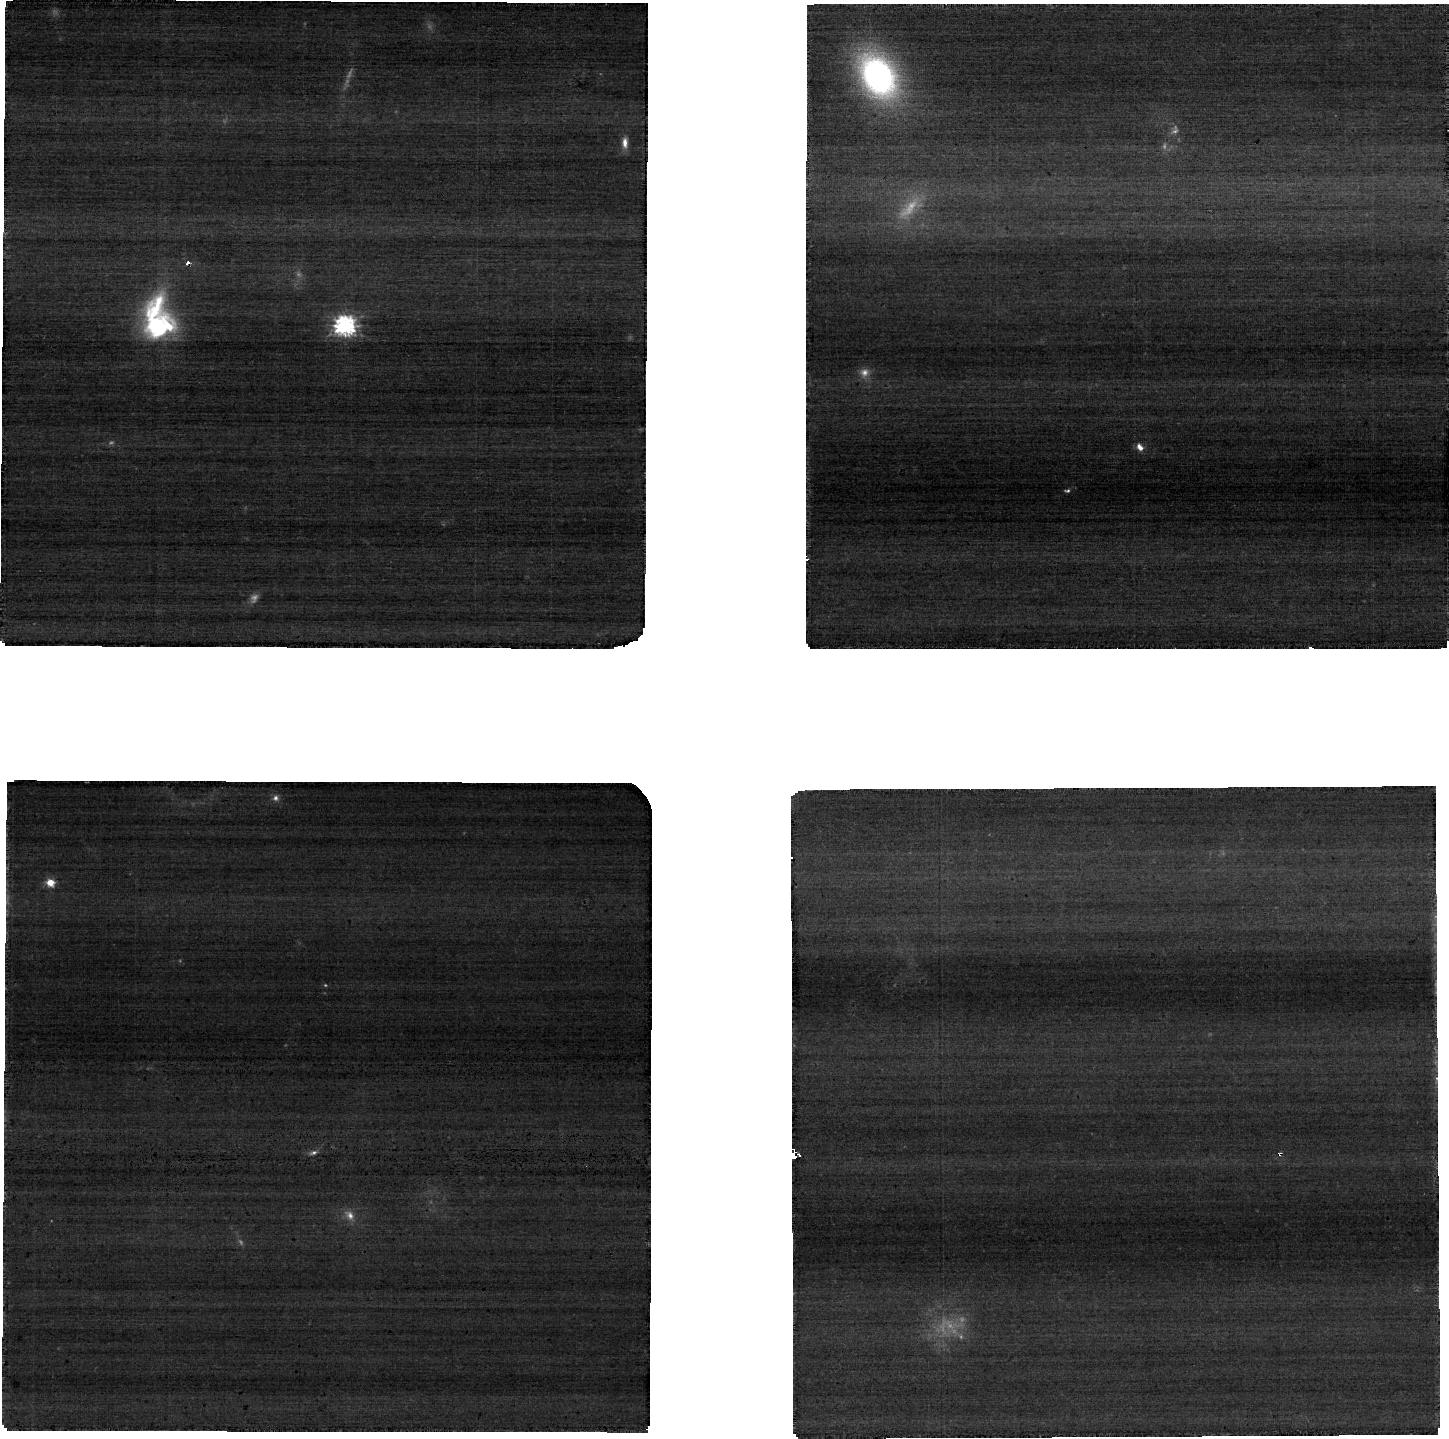
Target: RM275
Instrument: NIRCAM
Filter: F090W
Exposure: 8 min
Observation ID: jw02057-o005_t003_nircam_clear-f090w-sub640

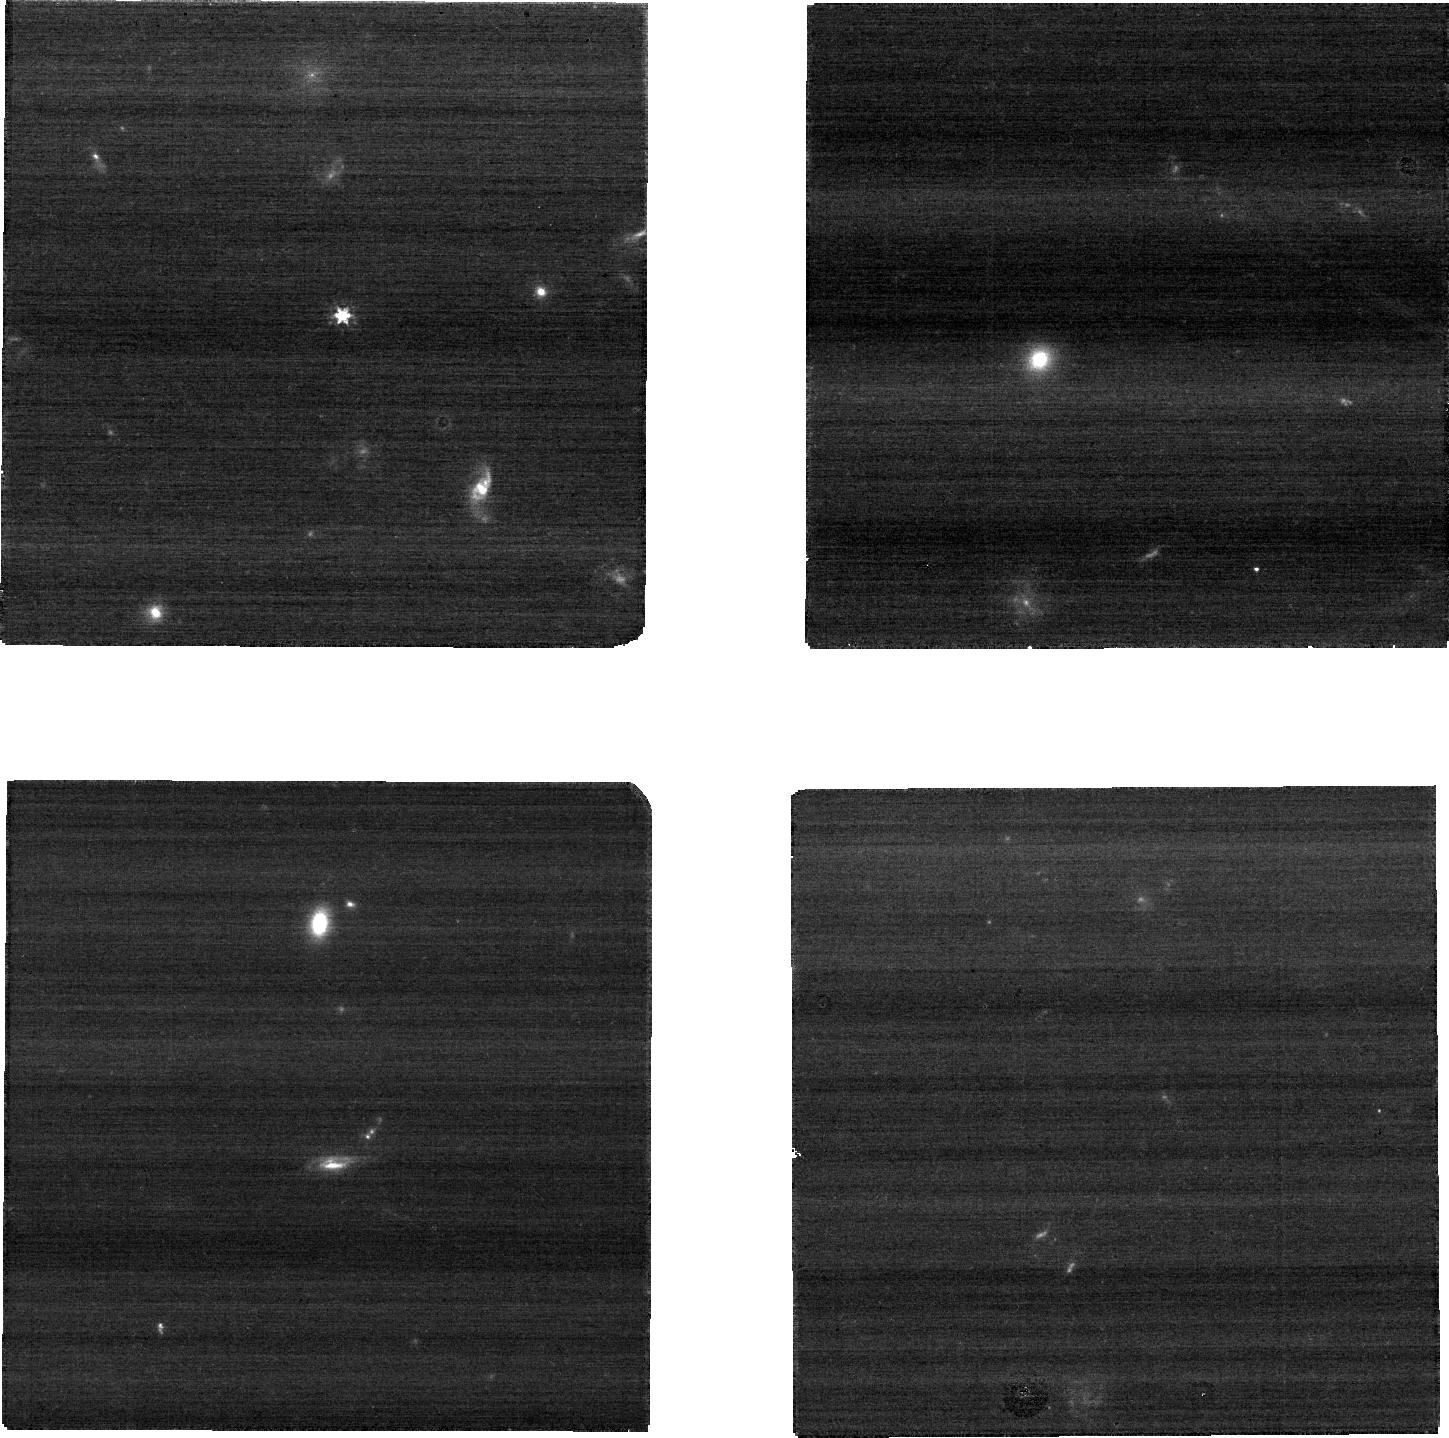
Target: RM387
Instrument: NIRCAM
Filter: F150W
Exposure: 5 min
Observation ID: jw02057-o011_t006_nircam_clear-f150w-sub640

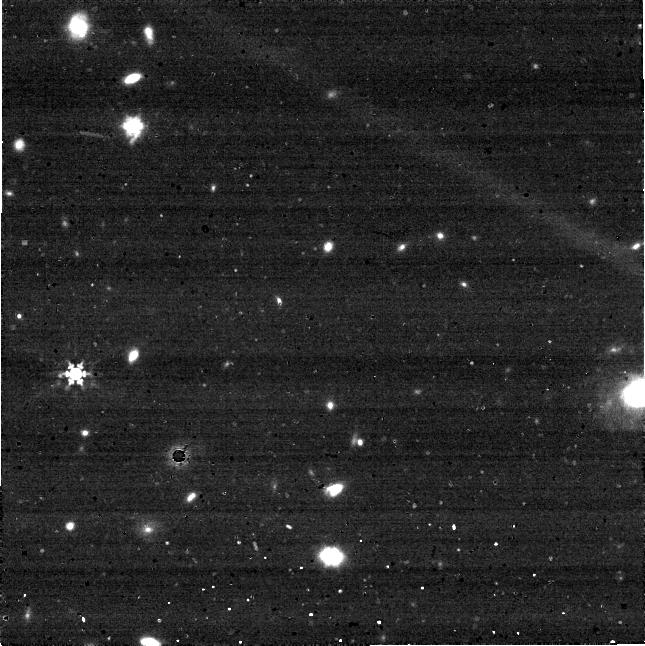
Target: RM470
Instrument: NIRCAM
Filter: F444W
Exposure: 5 min
Observation ID: jw02057-o015_t008_nircam_clear-f444w-sub640

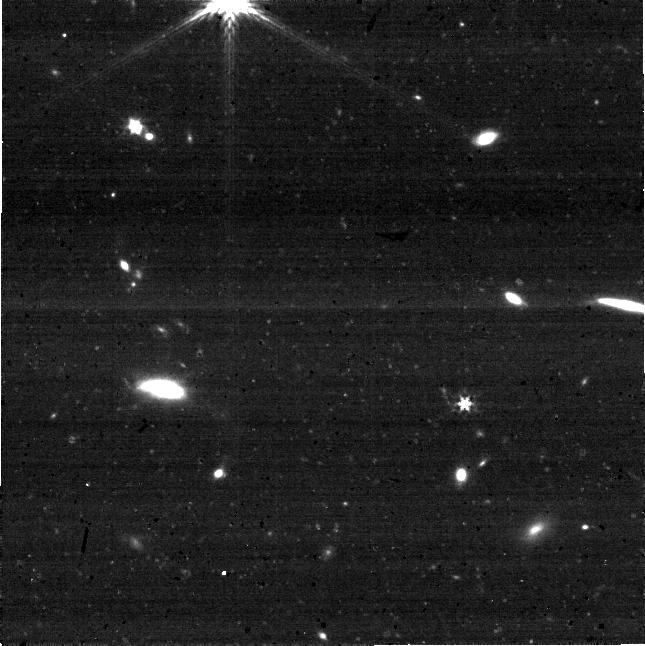
Target: RM734
Instrument: NIRCAM
Filter: F277W
Exposure: 8 min
Observation ID: jw02057-o019_t010_nircam_clear-f277w-sub640

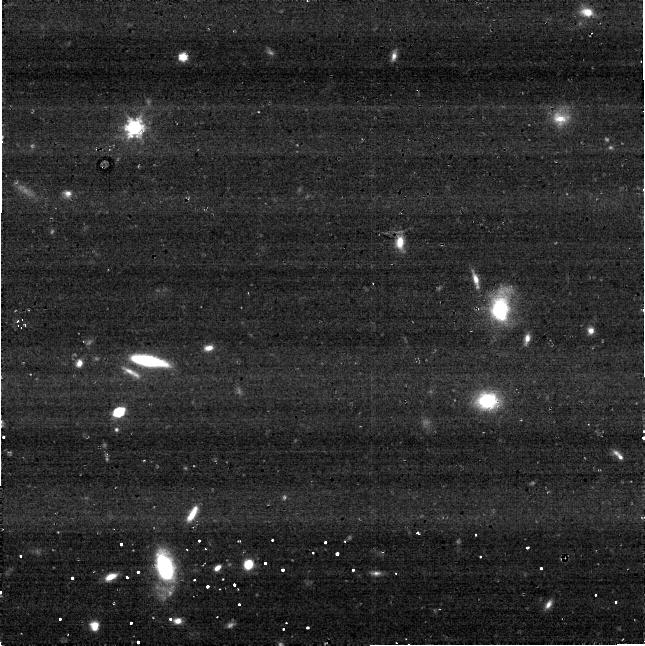
Target: RM312
Instrument: NIRCAM
Filter: F444W
Exposure: 5 min
Observation ID: jw02057-o007_t004_nircam_clear-f444w-sub640

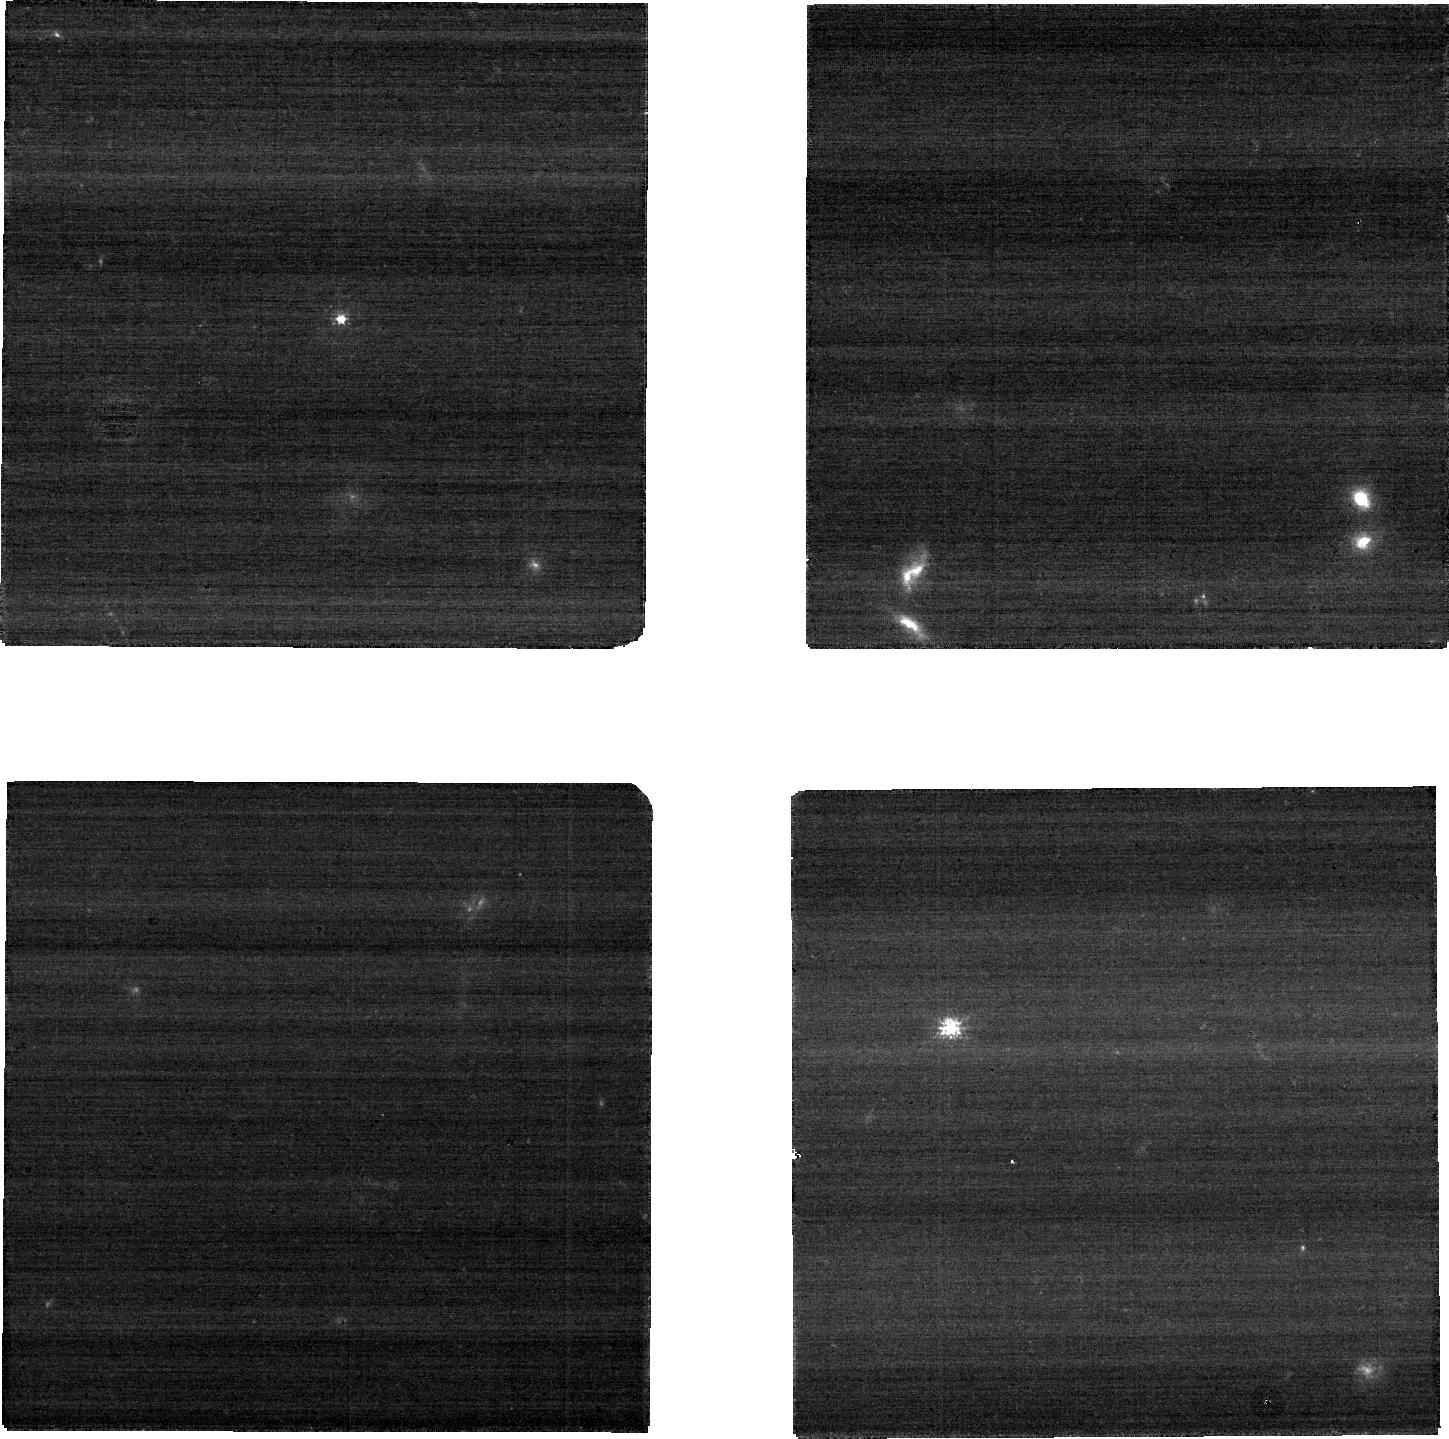
Target: RM549
Instrument: NIRCAM
Filter: F090W
Exposure: 8 min
Observation ID: jw02057-o017_t009_nircam_clear-f090w-sub640

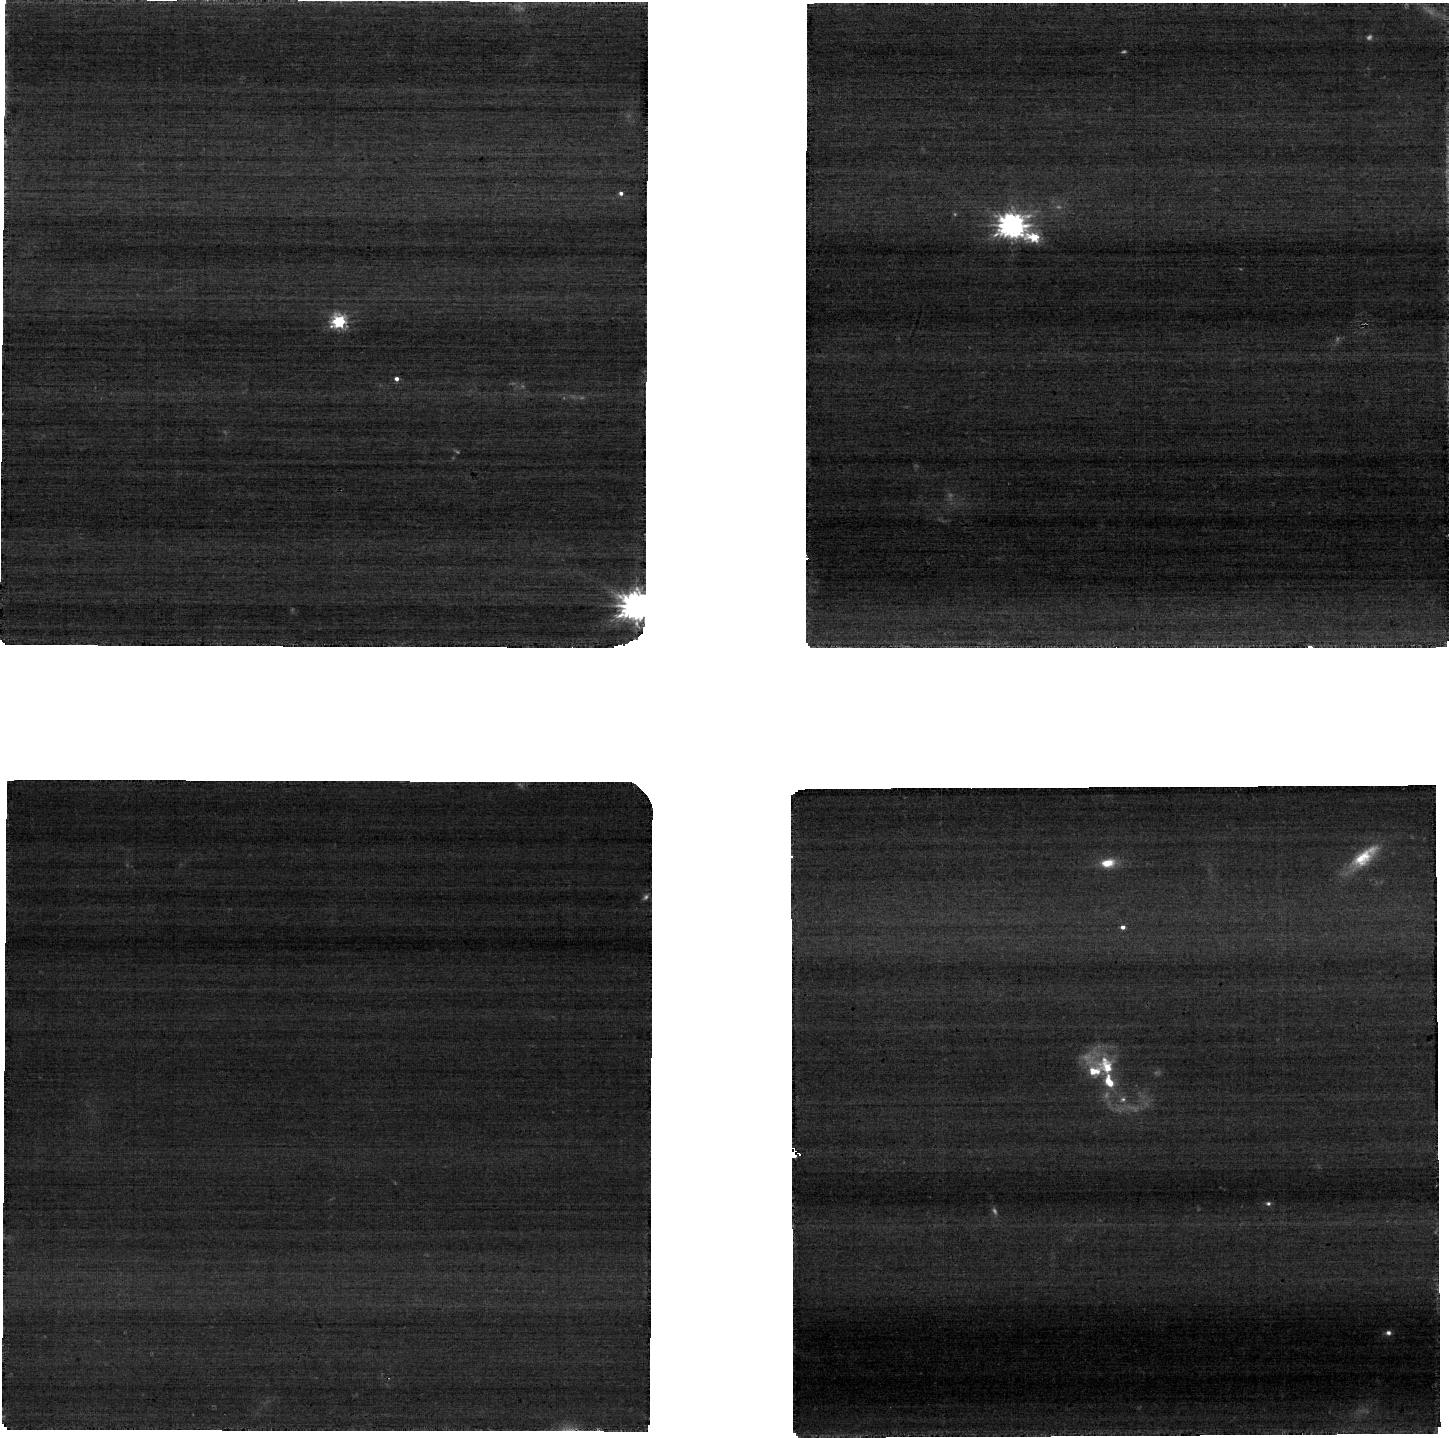
Target: RM052
Instrument: NIRCAM
Filter: F090W
Exposure: 8 min
Observation ID: jw02057-o003_t002_nircam_clear-f090w-sub640

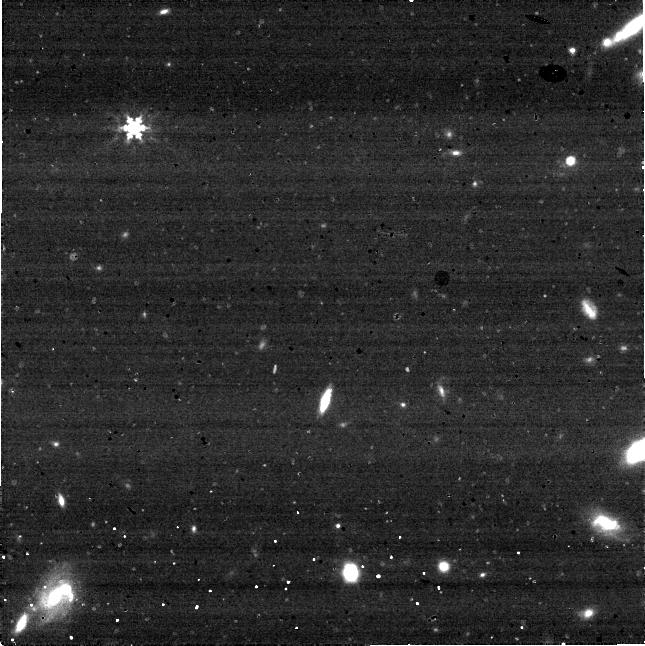
Target: RM401
Instrument: NIRCAM
Filter: F444W
Exposure: 5 min
Observation ID: jw02057-o013_t007_nircam_clear-f444w-sub640

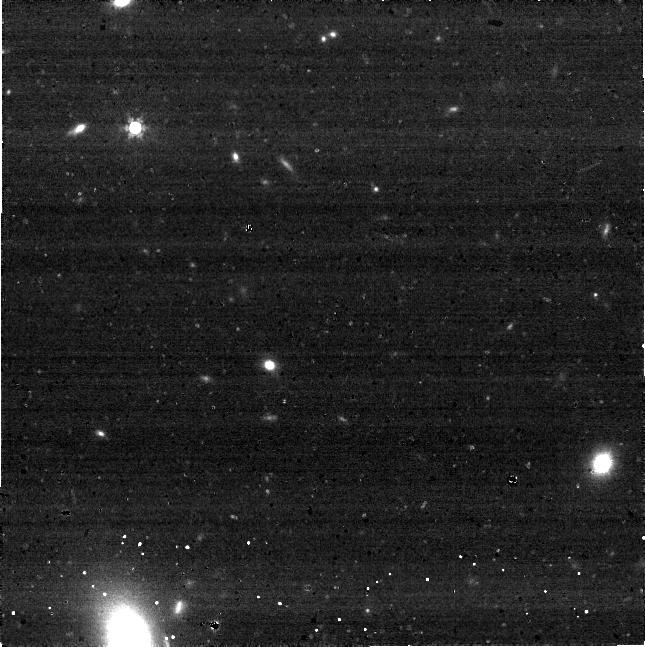
Target: RM032
Instrument: NIRCAM
Filter: F444W
Exposure: 5 min
Observation ID: jw02057-o001_t001_nircam_clear-f444w-sub640

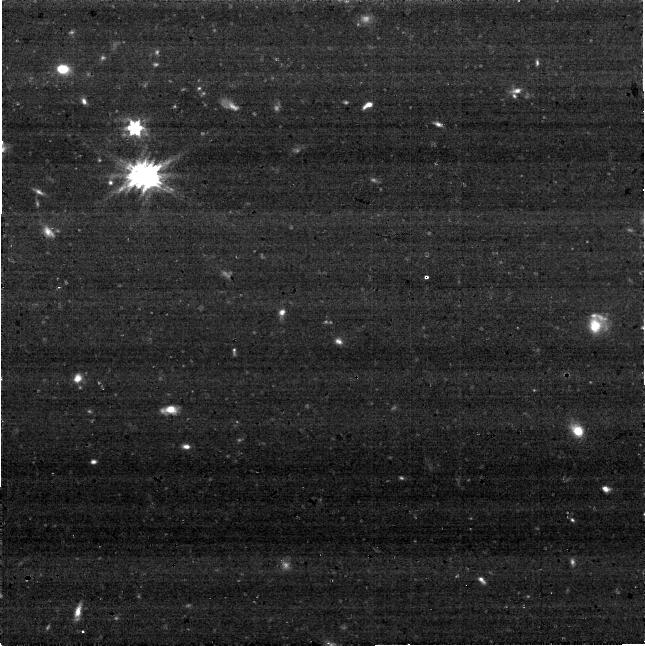
Target: RM332
Instrument: NIRCAM
Filter: F277W
Exposure: 8 min
Observation ID: jw02057-o009_t005_nircam_clear-f277w-sub640

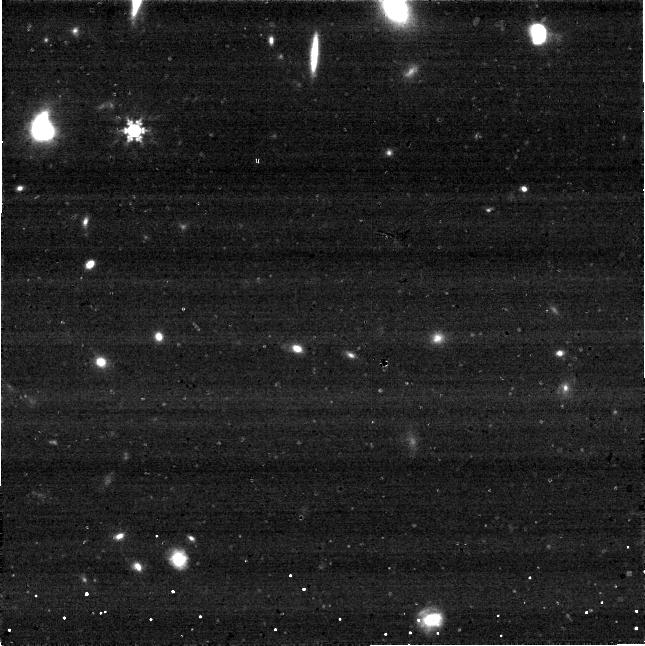
Target: RM275
Instrument: NIRCAM
Filter: F444W
Exposure: 5 min
Observation ID: jw02057-o005_t003_nircam_clear-f444w-sub640

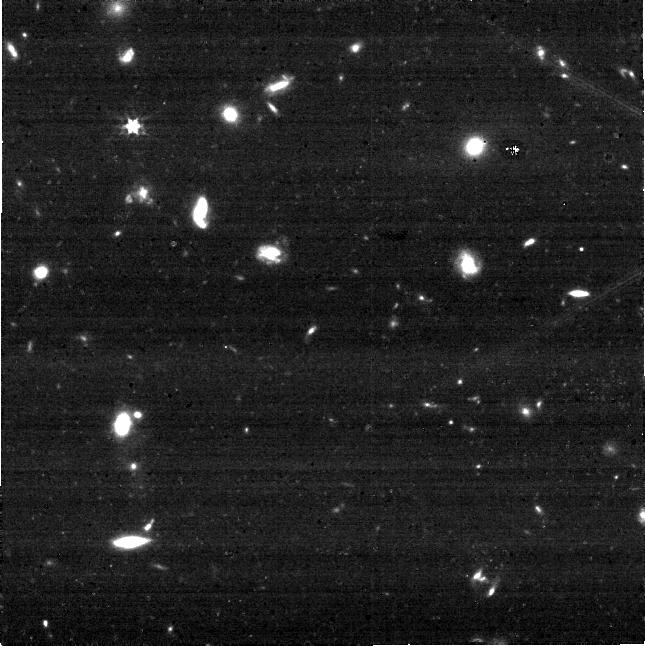
Target: RM387
Instrument: NIRCAM
Filter: F277W
Exposure: 8 min
Observation ID: jw02057-o011_t006_nircam_clear-f277w-sub640

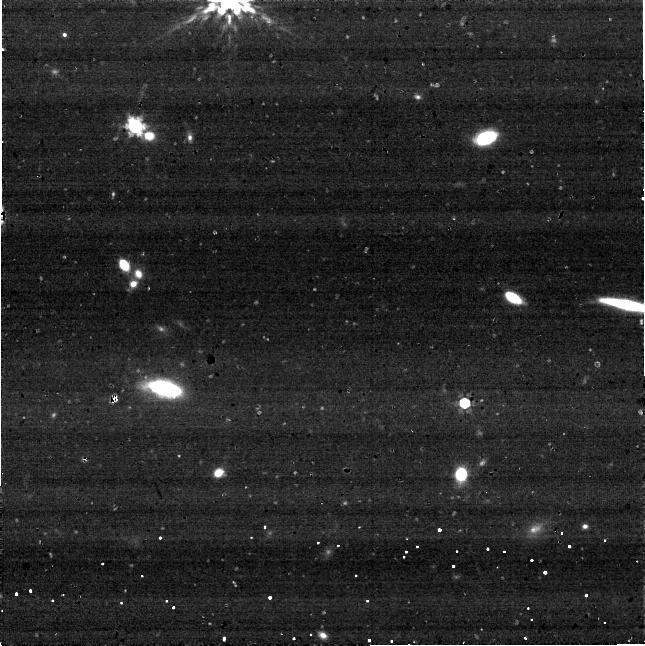
Target: RM734
Instrument: NIRCAM
Filter: F444W
Exposure: 5 min
Observation ID: jw02057-o019_t010_nircam_clear-f444w-sub640

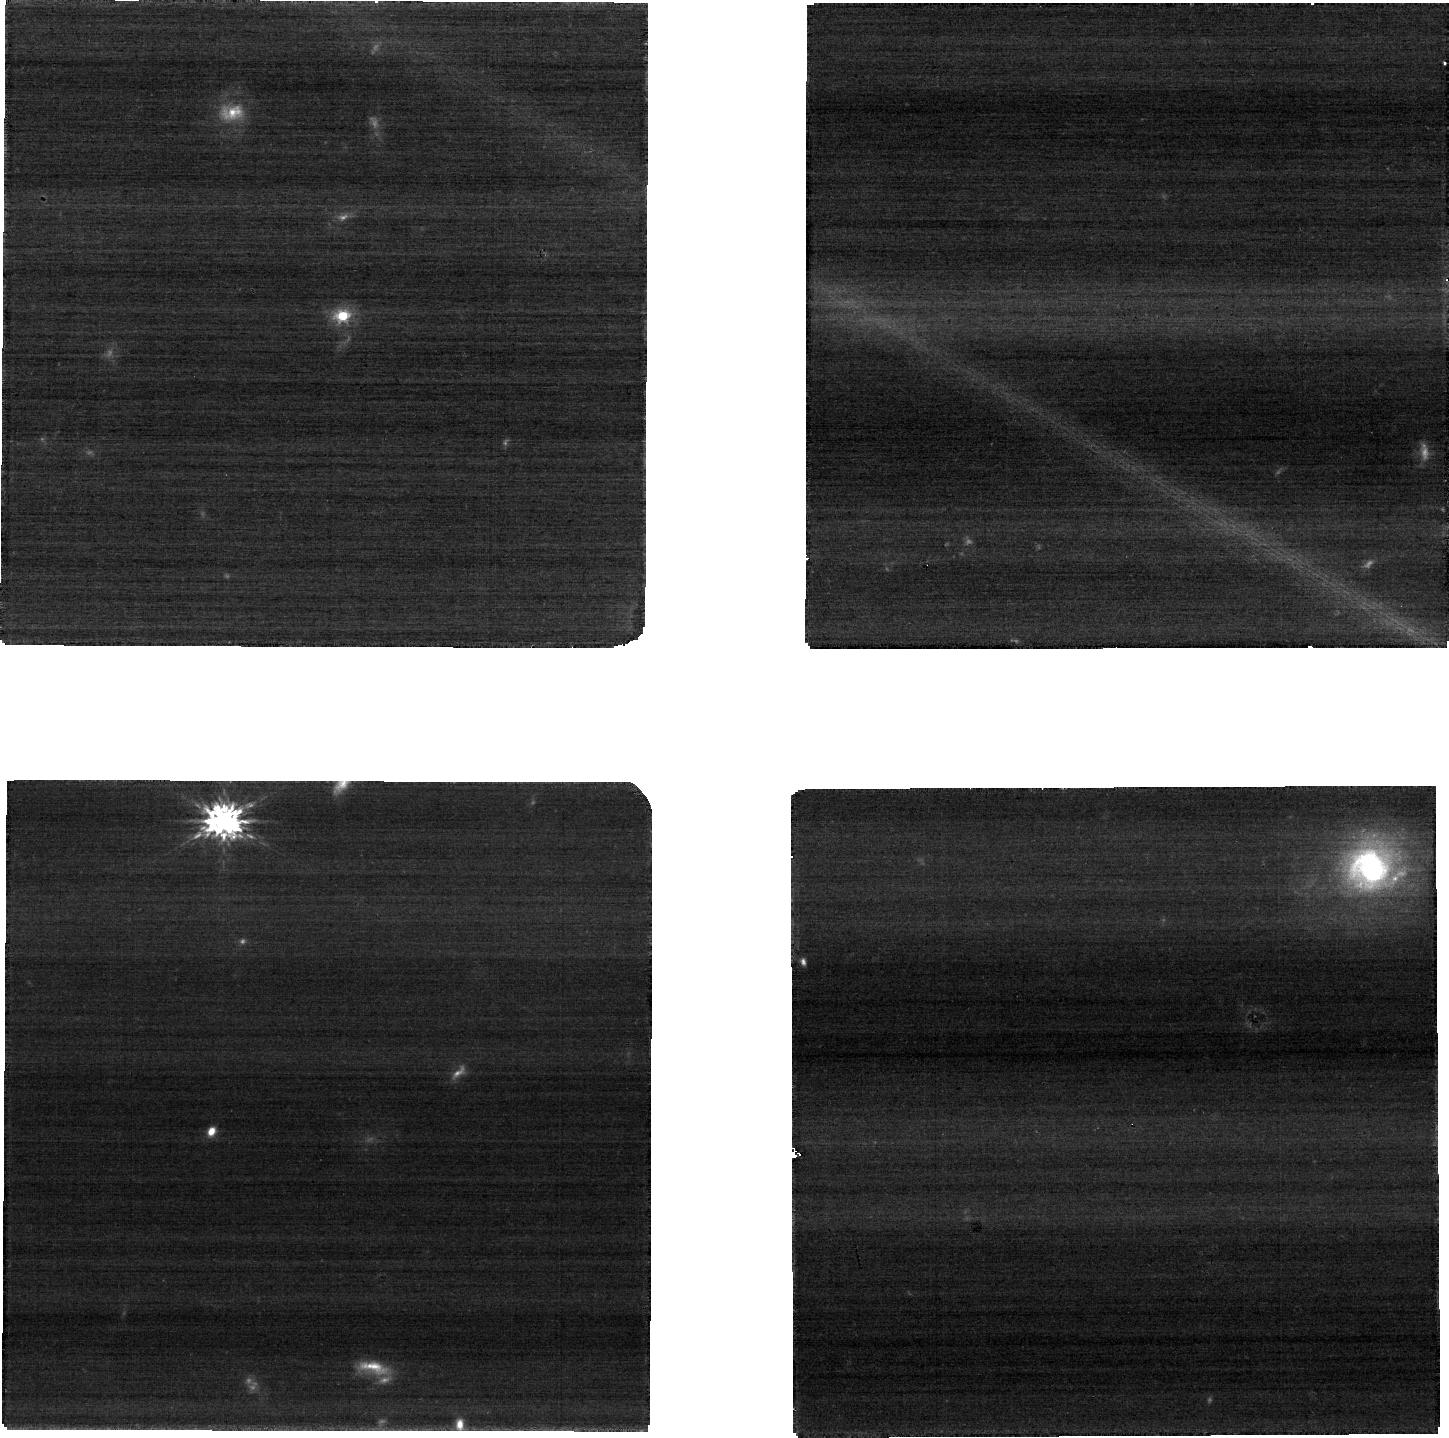
Target: RM470
Instrument: NIRCAM
Filter: F150W
Exposure: 5 min
Observation ID: jw02057-o015_t008_nircam_clear-f150w-sub640

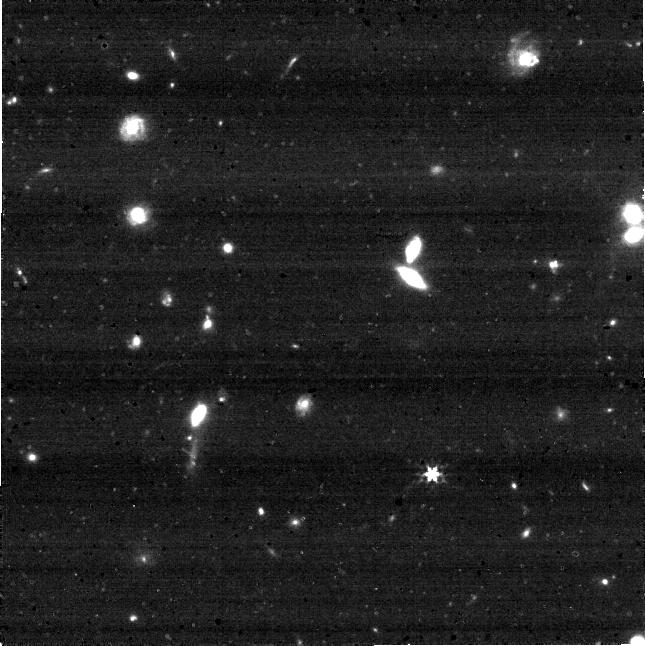
Target: RM549
Instrument: NIRCAM
Filter: F277W
Exposure: 8 min
Observation ID: jw02057-o017_t009_nircam_clear-f277w-sub640

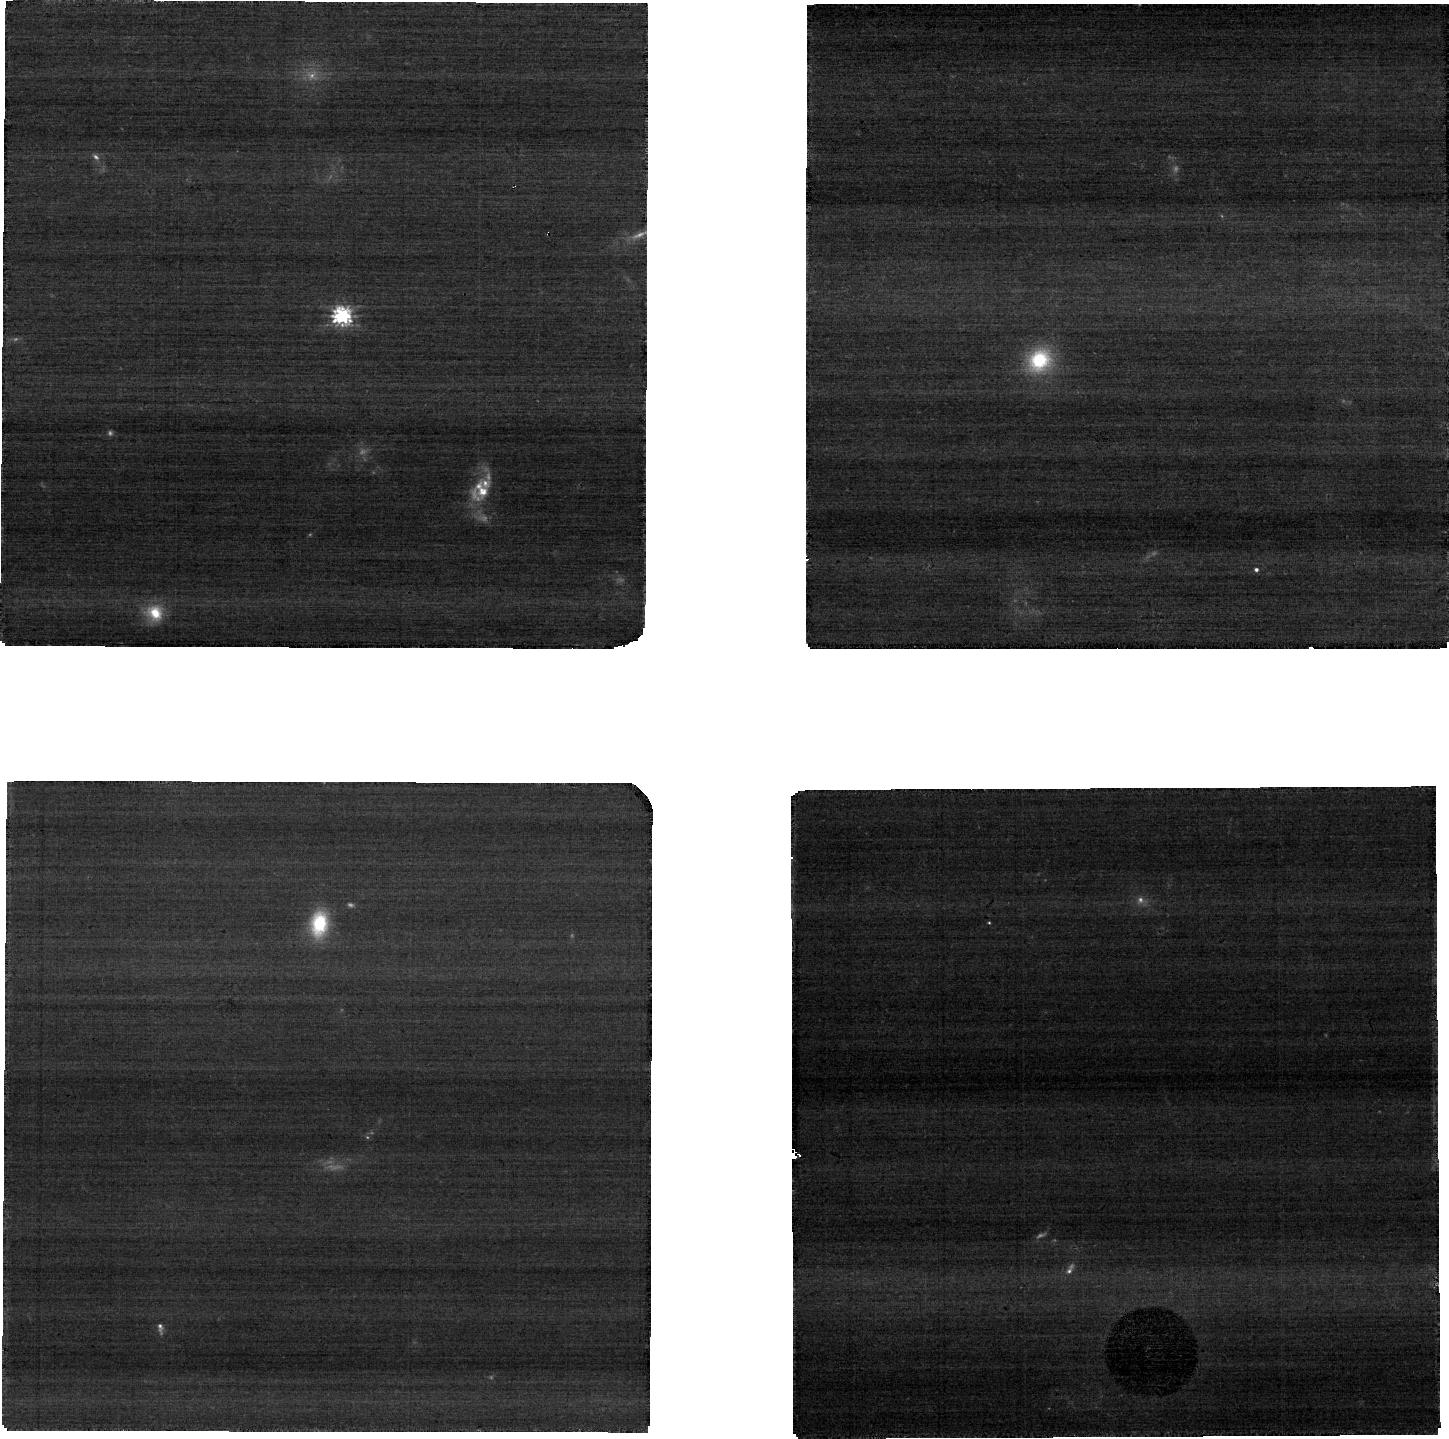
Target: RM387
Instrument: NIRCAM
Filter: F090W
Exposure: 8 min
Observation ID: jw02057-o011_t006_nircam_clear-f090w-sub640

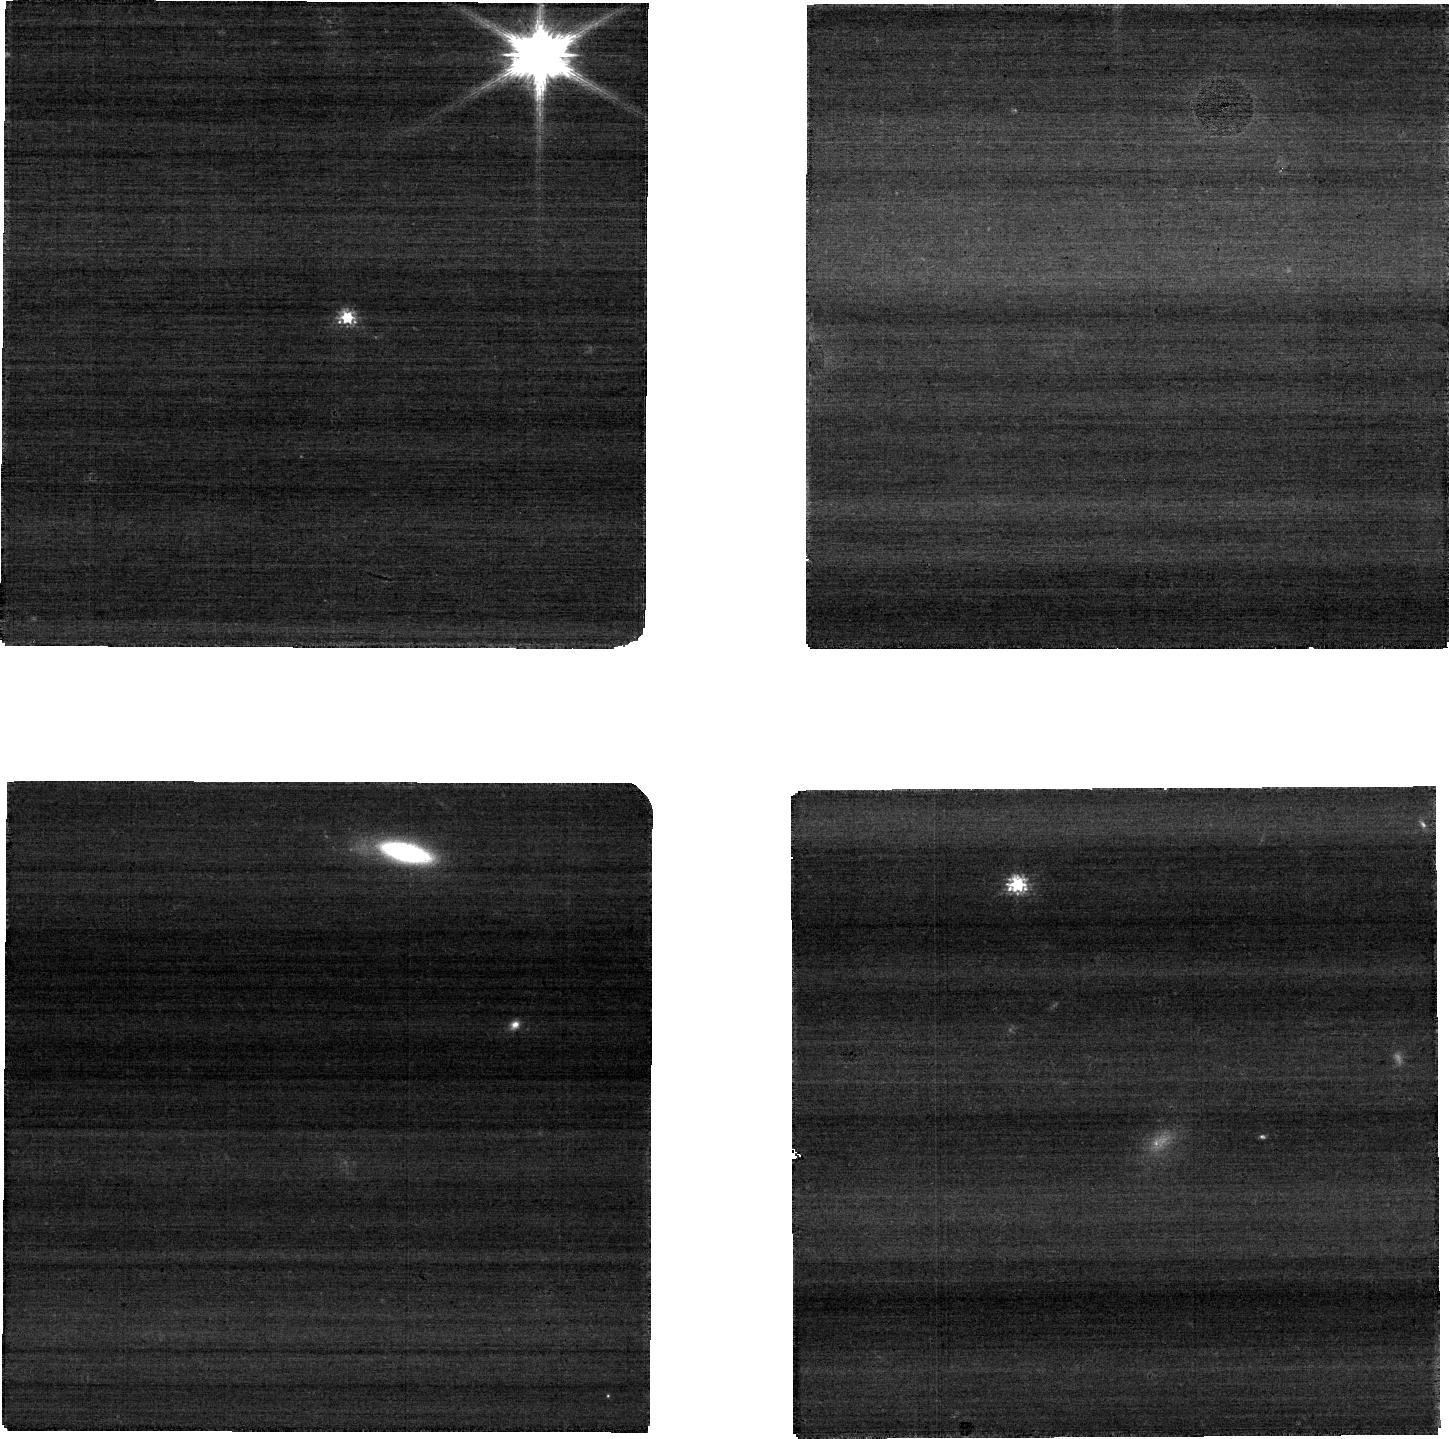
Target: RM734
Instrument: NIRCAM
Filter: F090W
Exposure: 8 min
Observation ID: jw02057-o019_t010_nircam_clear-f090w-sub640

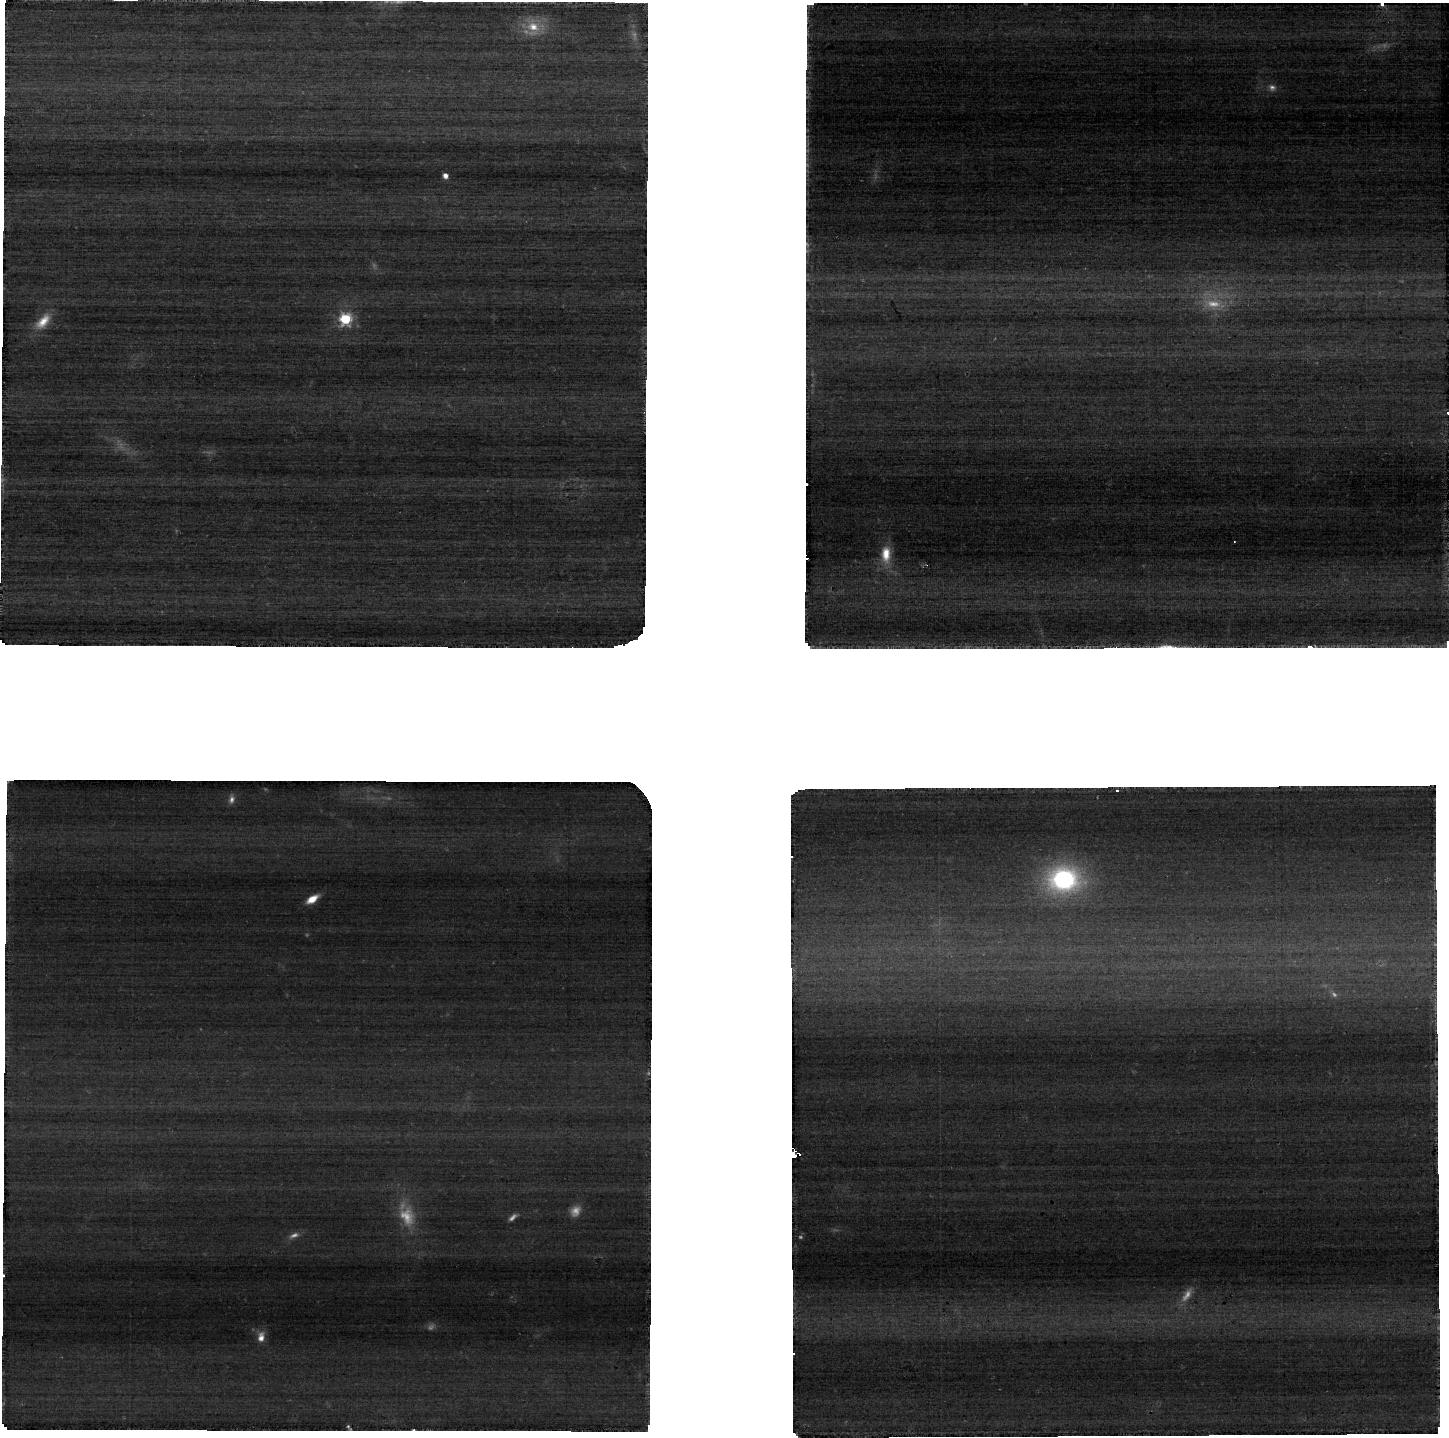
Target: RM312
Instrument: NIRCAM
Filter: F150W
Exposure: 5 min
Observation ID: jw02057-o007_t004_nircam_clear-f150w-sub640

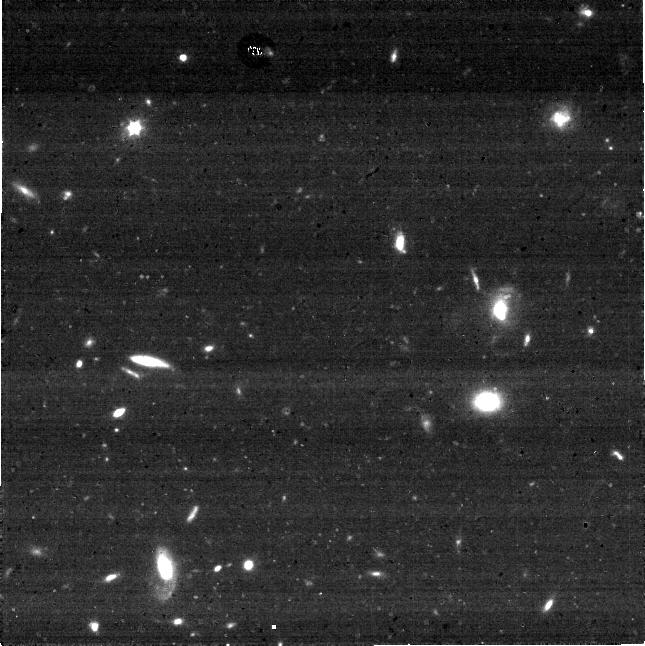
Target: RM312
Instrument: NIRCAM
Filter: F277W
Exposure: 8 min
Observation ID: jw02057-o007_t004_nircam_clear-f277w-sub640

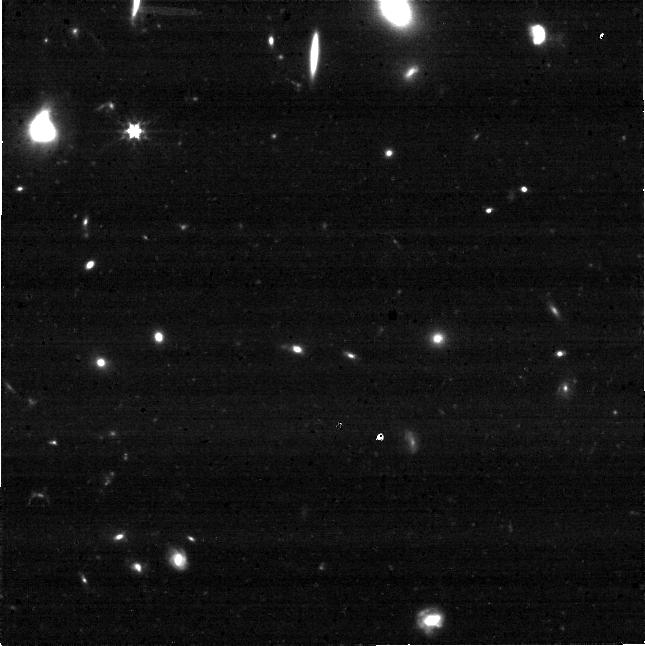
Target: RM275
Instrument: NIRCAM
Filter: F277W
Exposure: 8 min
Observation ID: jw02057-o005_t003_nircam_clear-f277w-sub640

A JWST Study of the Link Between Supermassive Black Holes and Galaxies at Cosmic Noon (PI: Shen, Yue)

The measurement of the scaling relations between supermassive black hole (SMBH) mass and the properties of the host galaxy at cosmic noon (z~2) is crucial to understanding the co-evolution (or not) of SMBHs and galaxies, the nature of AGN feedback and self-regulated BH growth, and the forecast for the stochastic gravitational wave background from mergers of SMBHs. Given the difficulties of acquiring both reliable BH masses and host galaxy measurements in this regime, there is currently no consensus on whether or not such correlations exist at z~2. We propose pioneering JWST NIRCam ~1-5 micron imaging and NIRSpec IFU ~1-2 micron spectroscopy to constrain the correlations between SMBH mass and host stellar velocity dispersion, stellar mass and luminosity, using a unique sample of ten z~2 quasars with BH masses measured directly from reverberation mapping. This pilot JWST program is poised to deliver the most definitive constraints on the high-z SMBH-galaxy scaling relations to date, paving the way for future more ambitious programs. It will also enable a broad range of science, from stellar populations of massive quasar host galaxies, to kpc-scale quasar-driven outflows (e.g., in [OIII]5007), and provide a benchmark sample for comparative studies of massive galaxies at z~2 (e.g., star-forming and quiescent galaxies, obscured AGN hosts, etc).